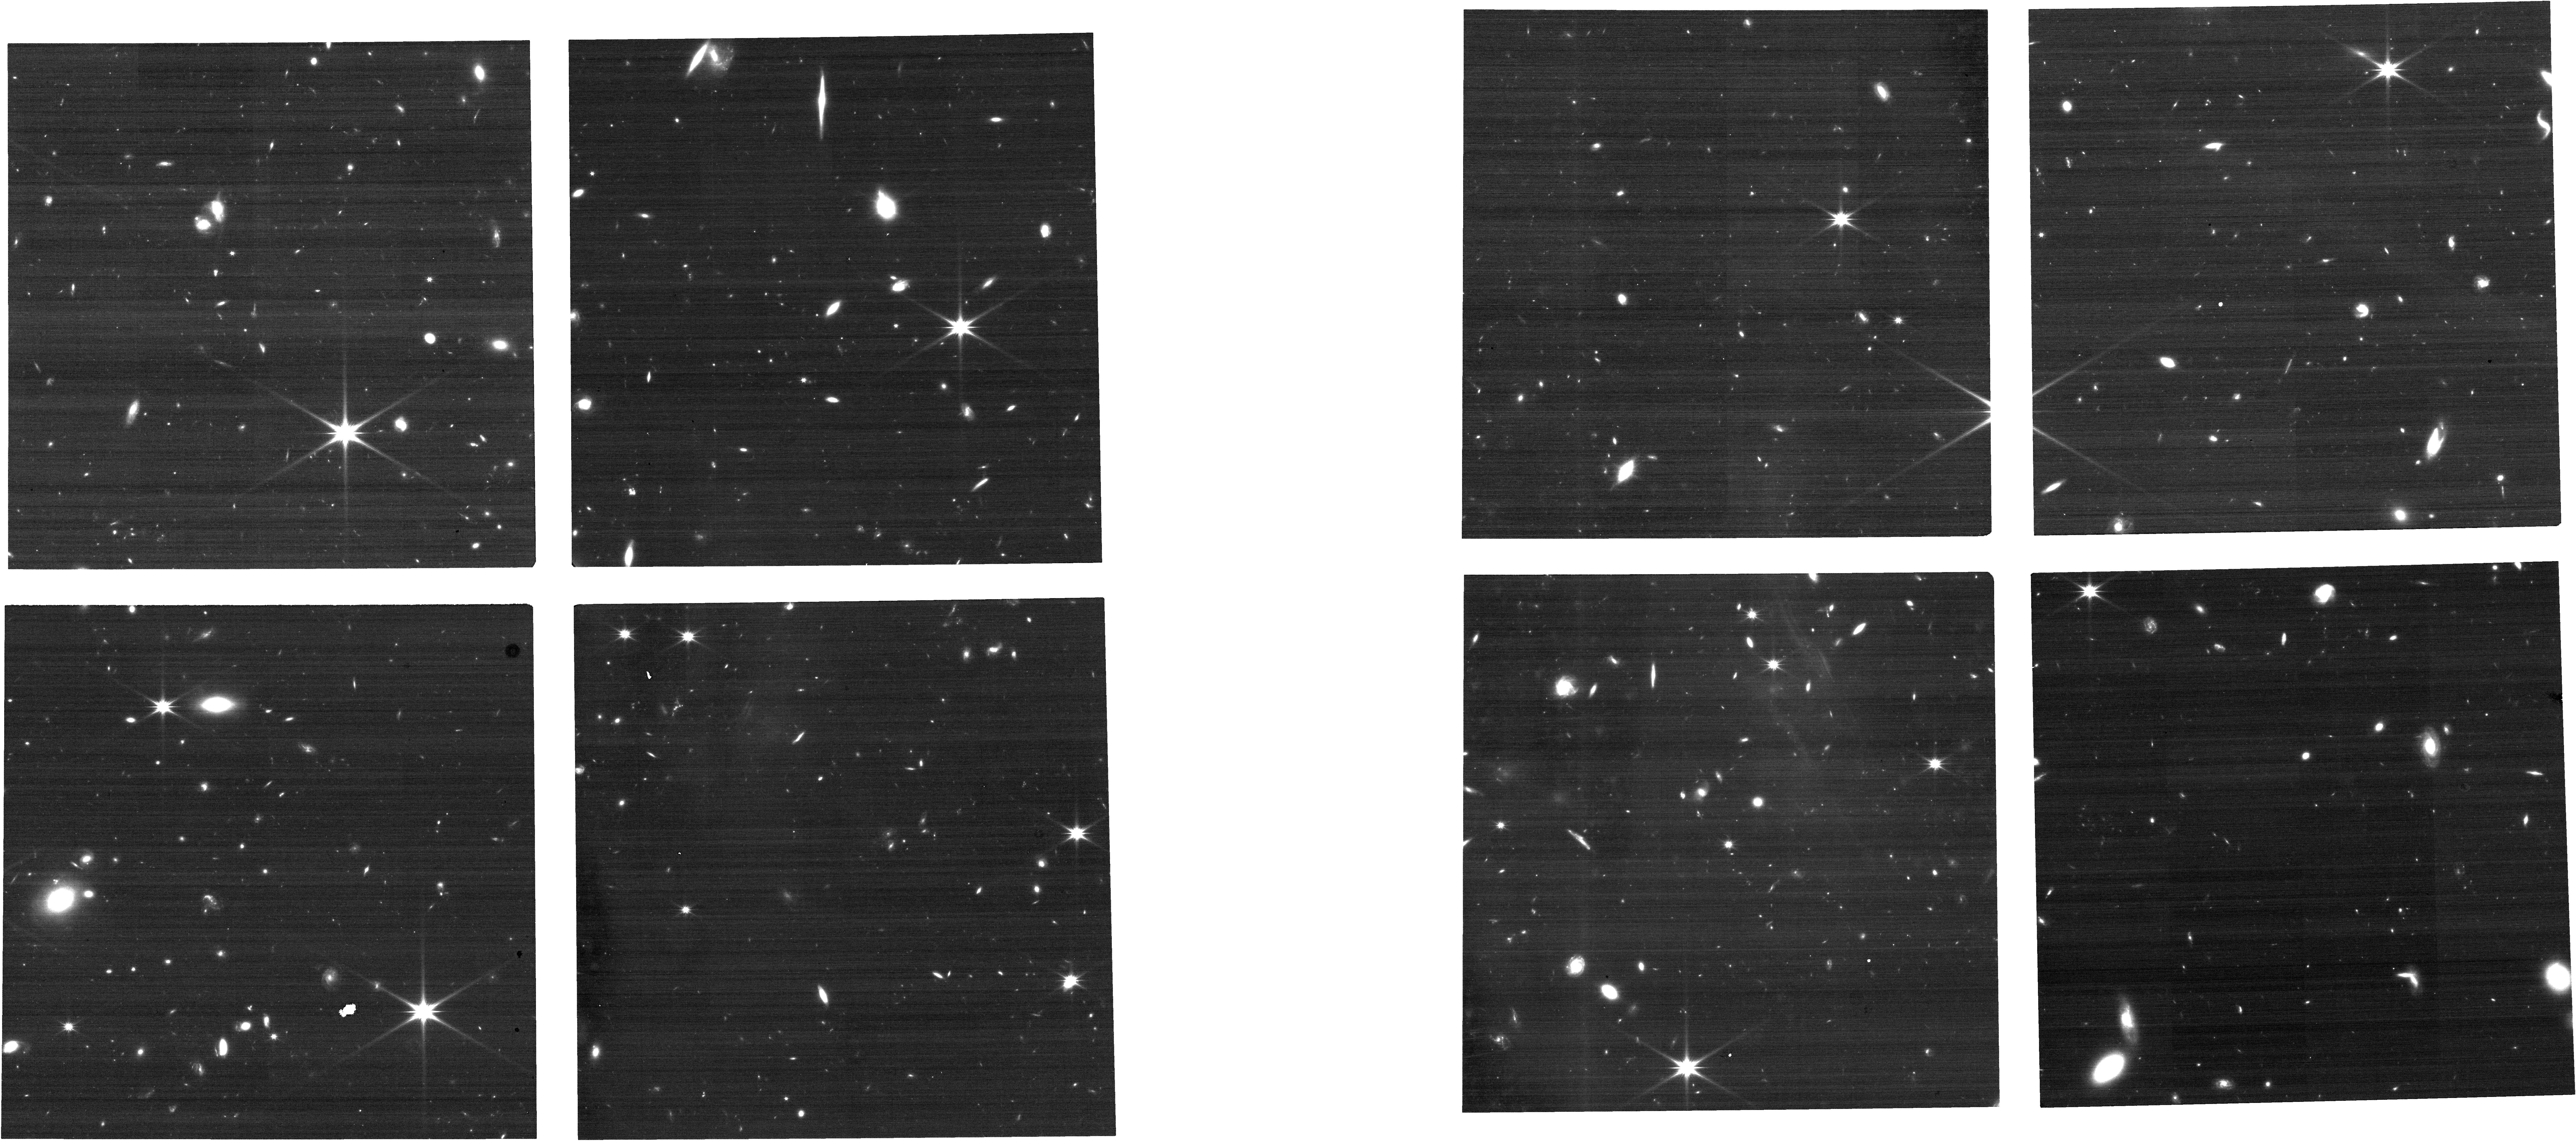
Target: ECLIPTIC-TARGET2-V2. Instrument: NIRCAM. Filter: F150W2. Exposure: 13 min. Observation ID: jw01410-o112_t072_nircam_clear-f150w2

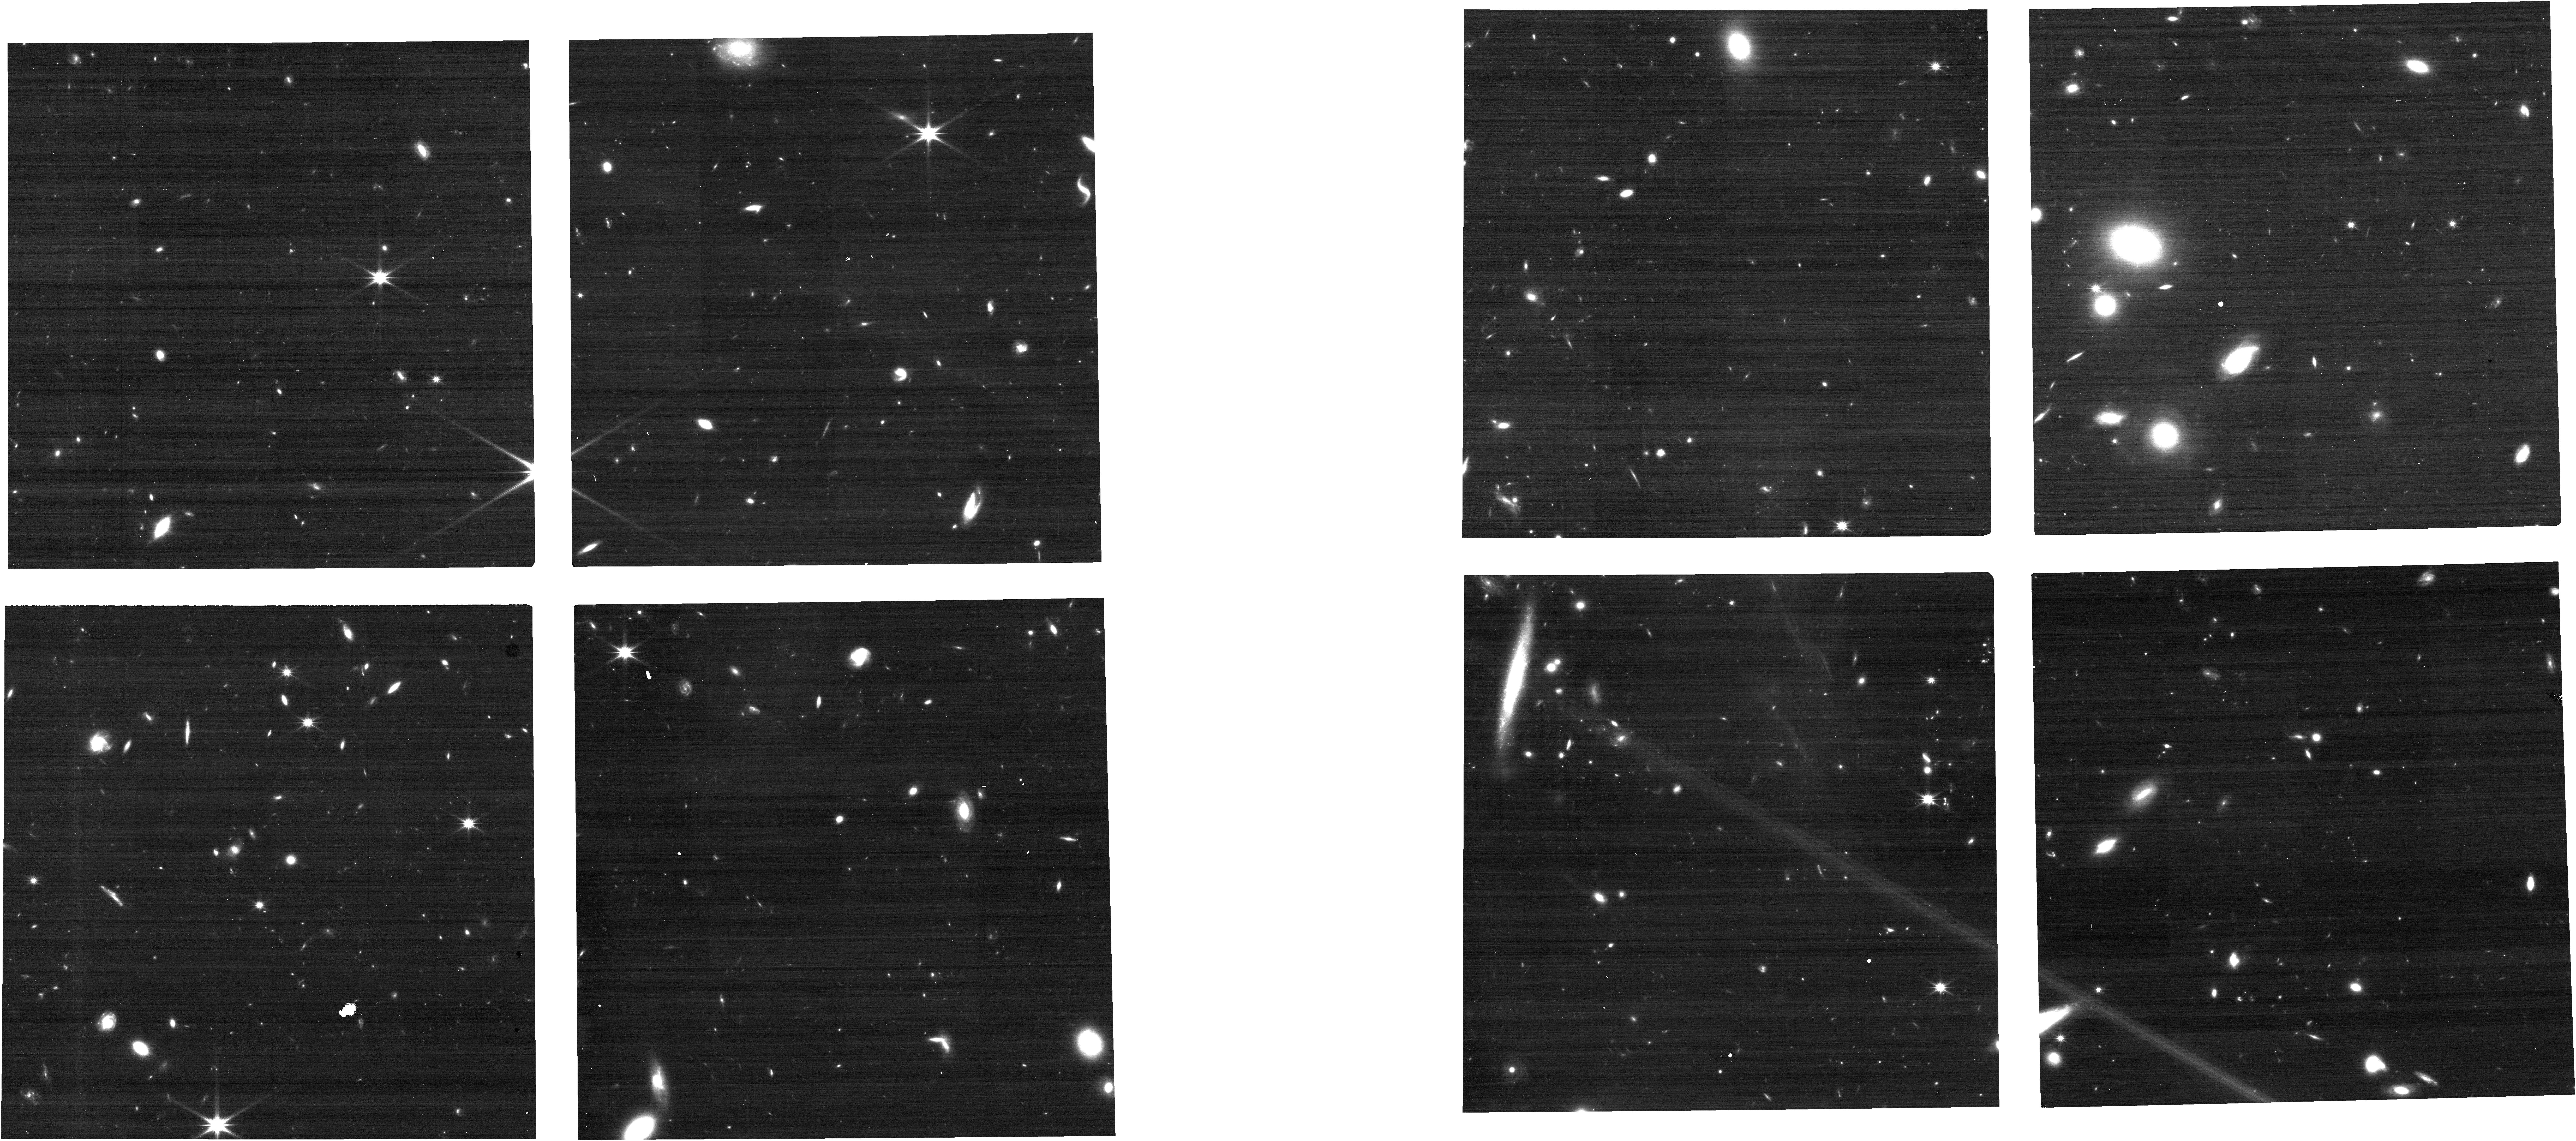
Target: ECLIPTIC-TARGET3. Instrument: NIRCAM. Filter: F150W2. Exposure: 9 min. Observation ID: jw01410-o113_t065_nircam_clear-f150w2

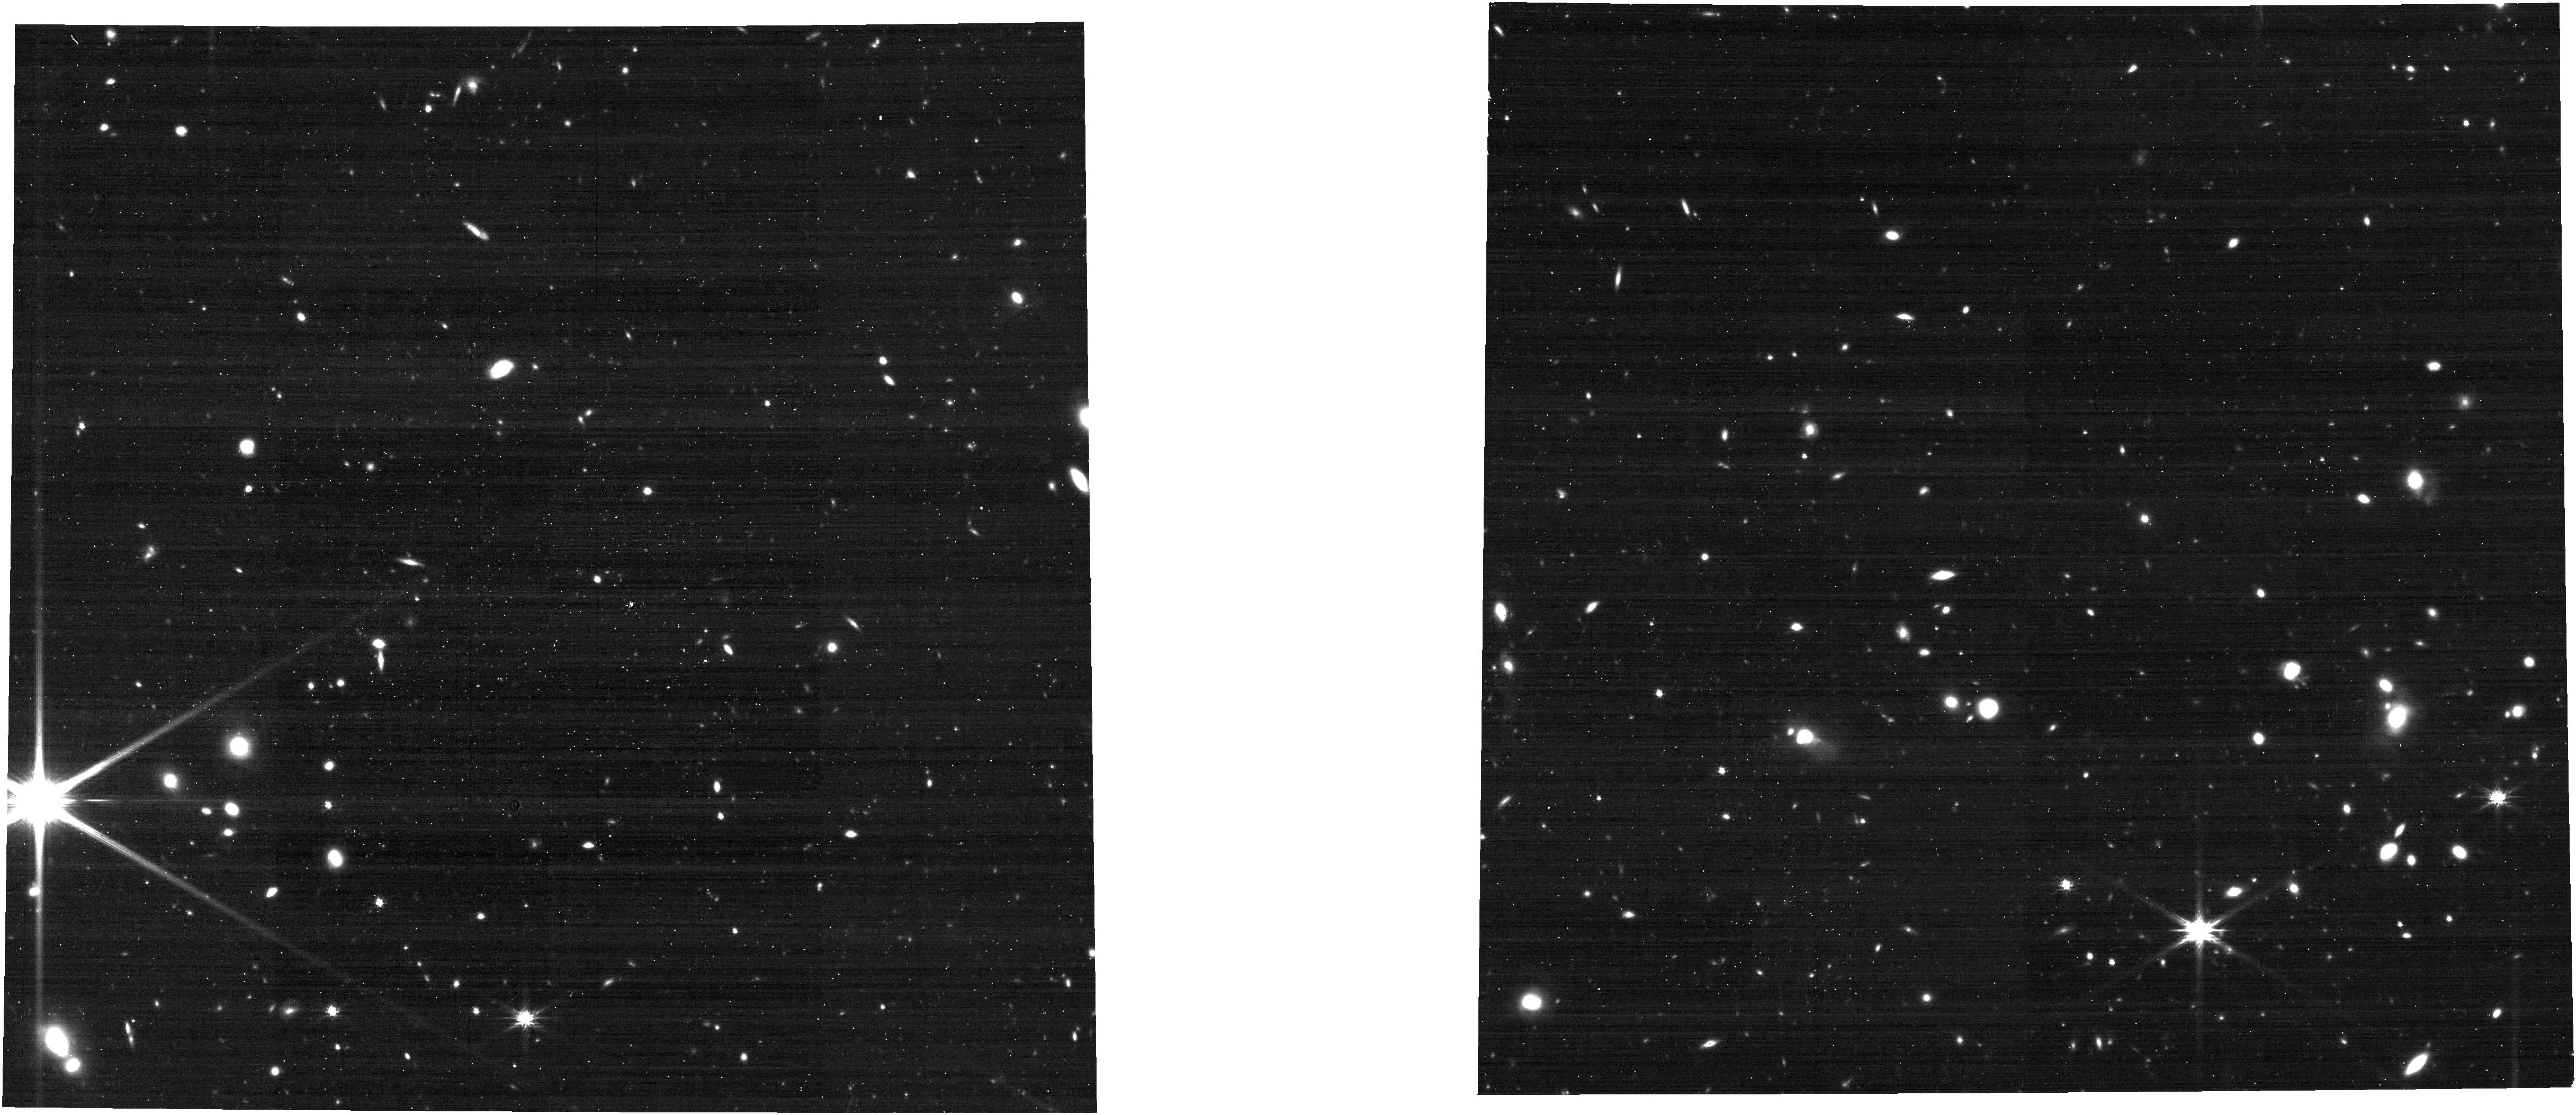
Target: ECLIPTIC-TARGET. Instrument: NIRCAM. Filter: F277W. Exposure: 9 min. Observation ID: jw01410-o075_t057_nircam_clear-f277w

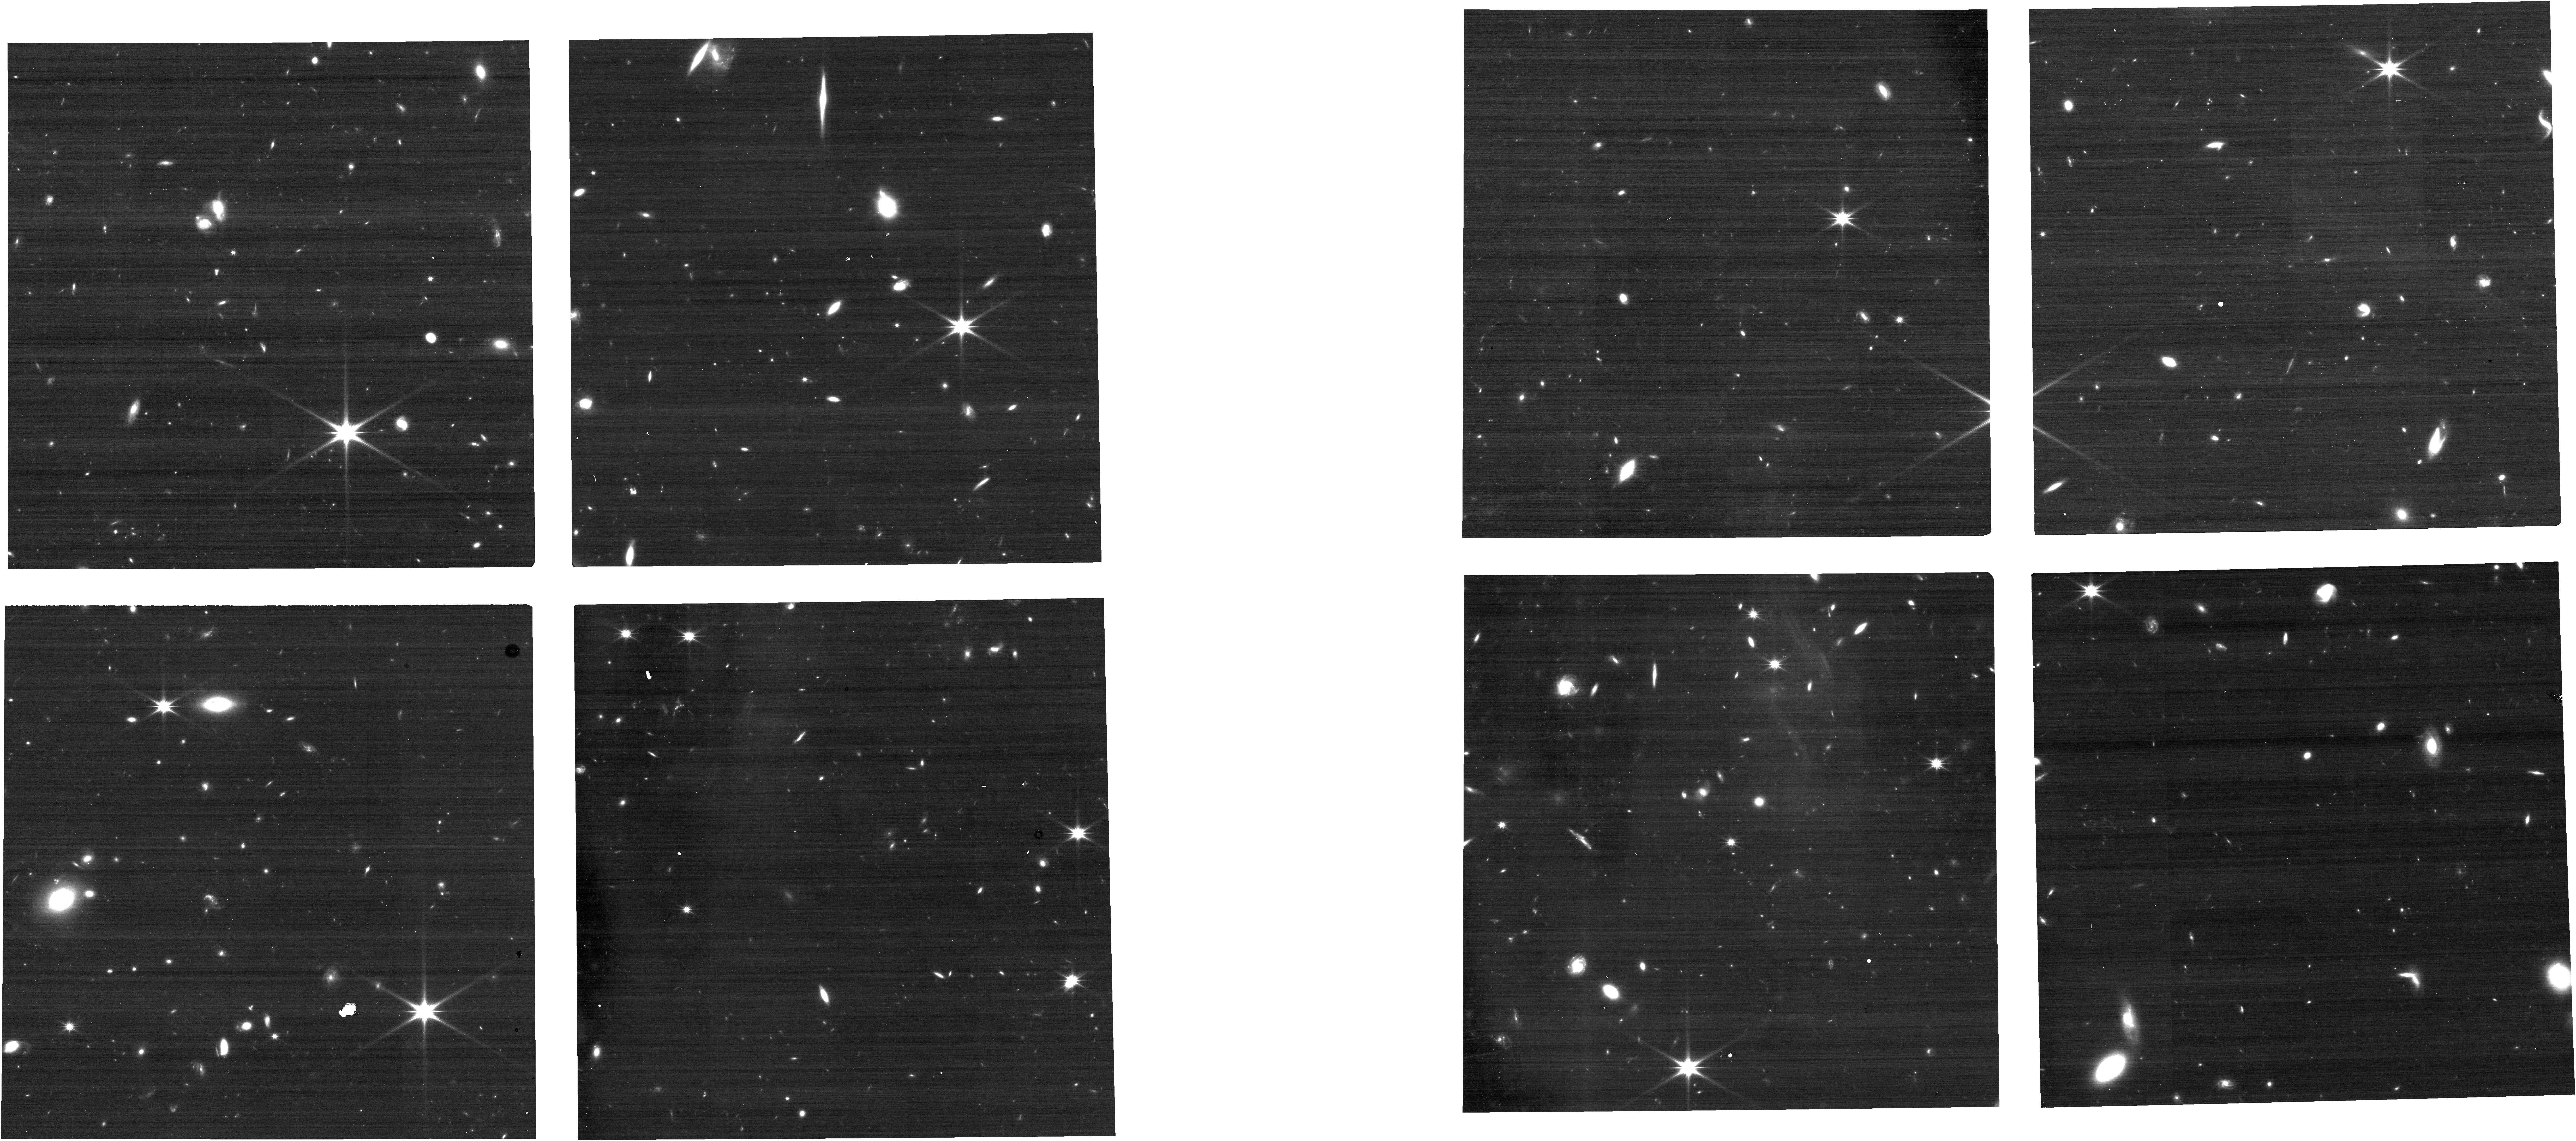
Target: ECLIPTIC-TARGET2-V2. Instrument: NIRCAM. Filter: F150W2. Exposure: 9 min. Observation ID: jw01410-o111_t072_nircam_clear-f150w2

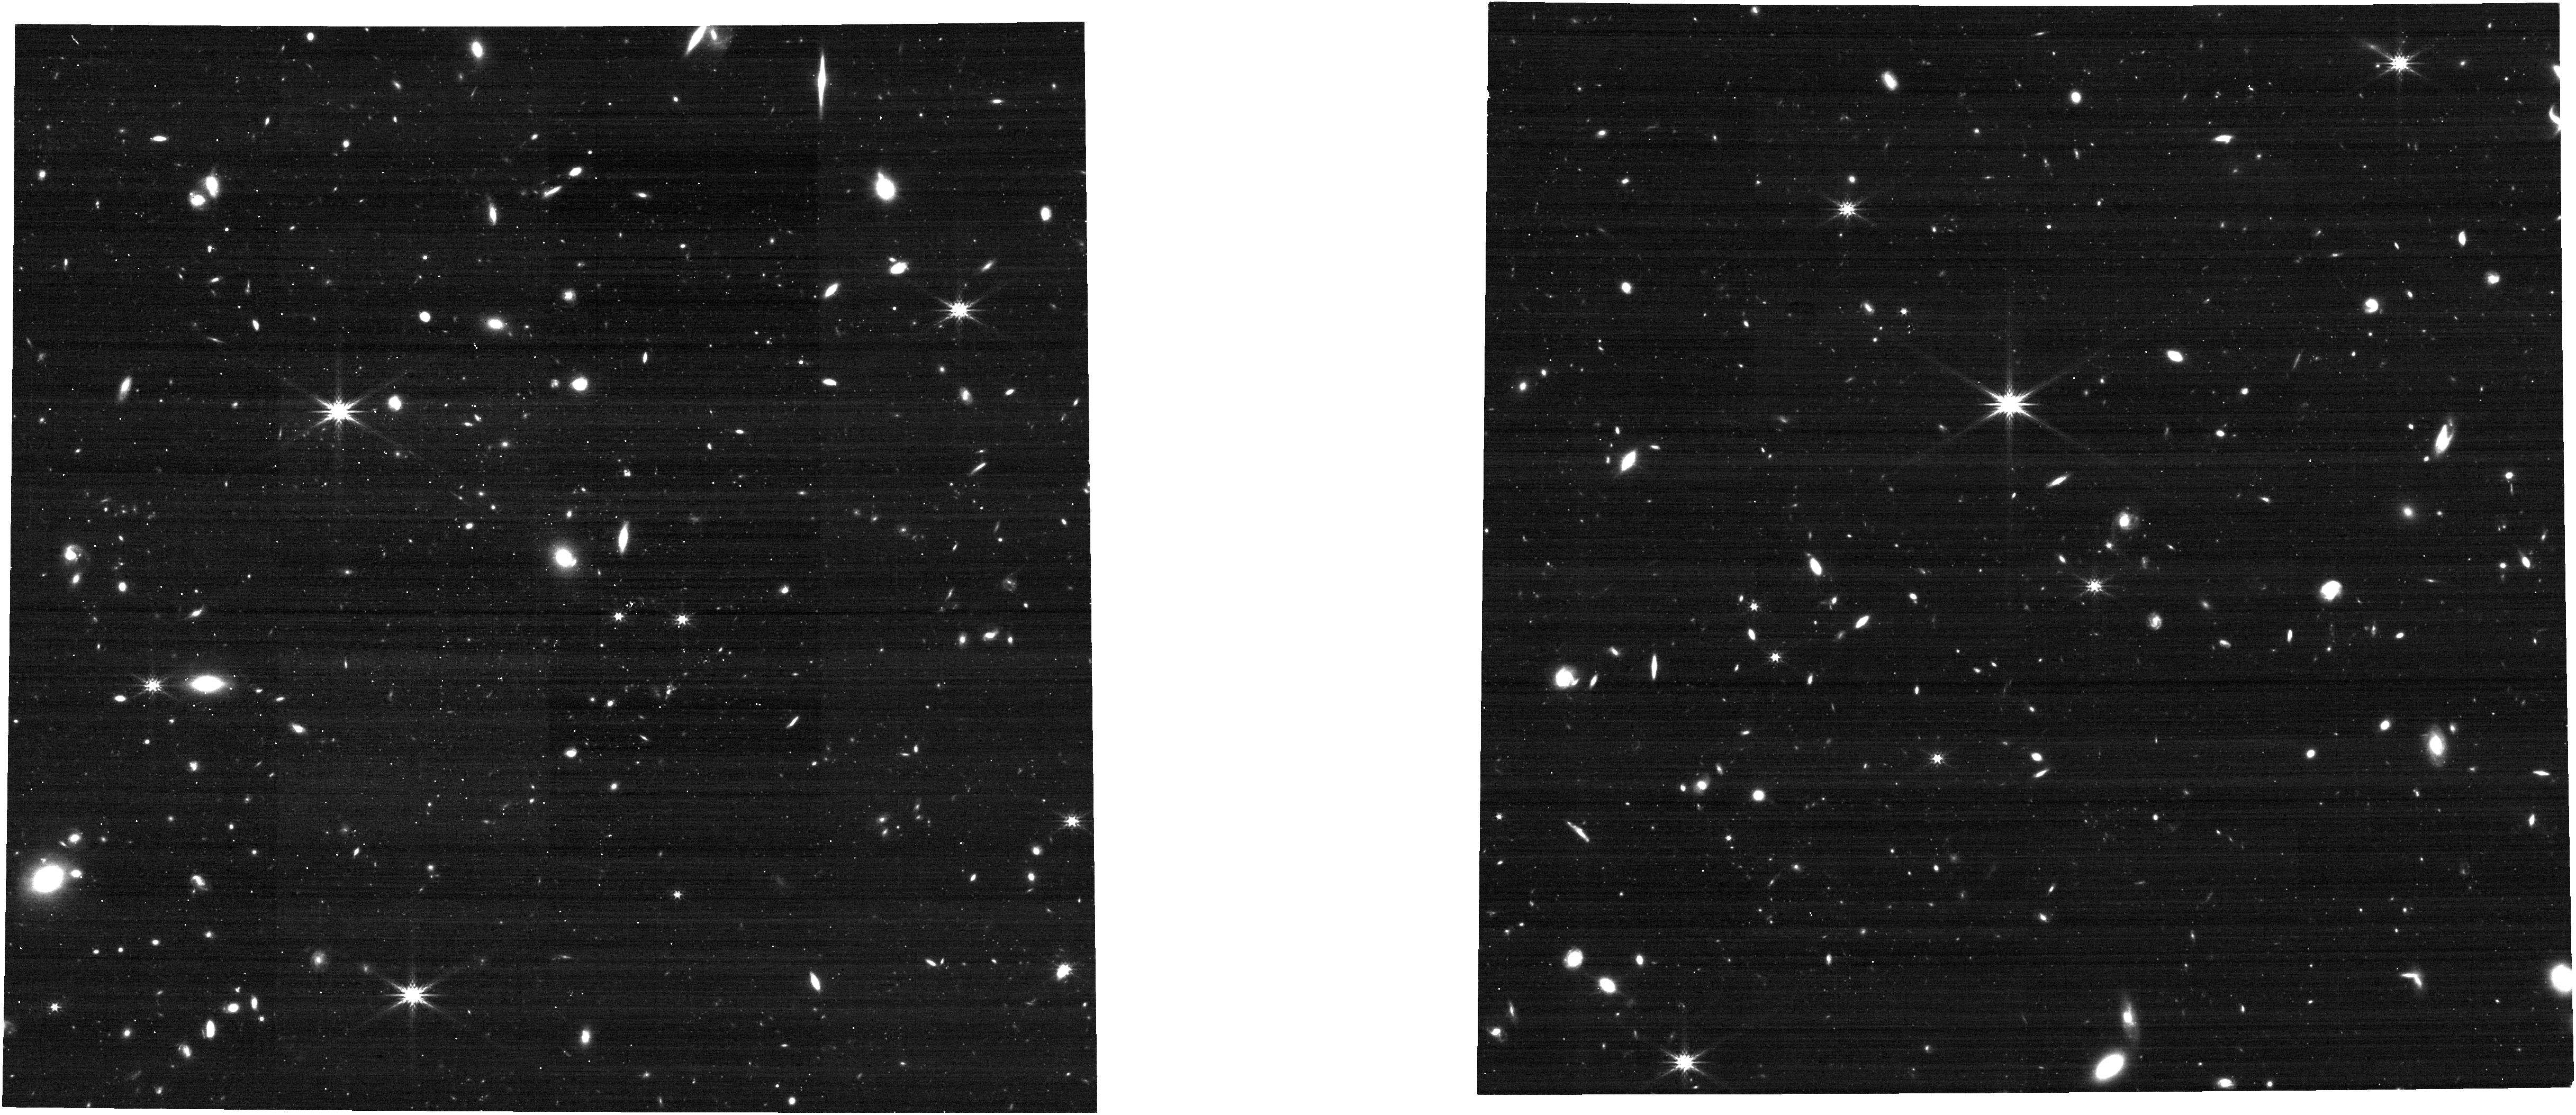
Target: ECLIPTIC-TARGET2-V2. Instrument: NIRCAM. Filter: F277W. Exposure: 13 min. Observation ID: jw01410-o112_t072_nircam_clear-f277w

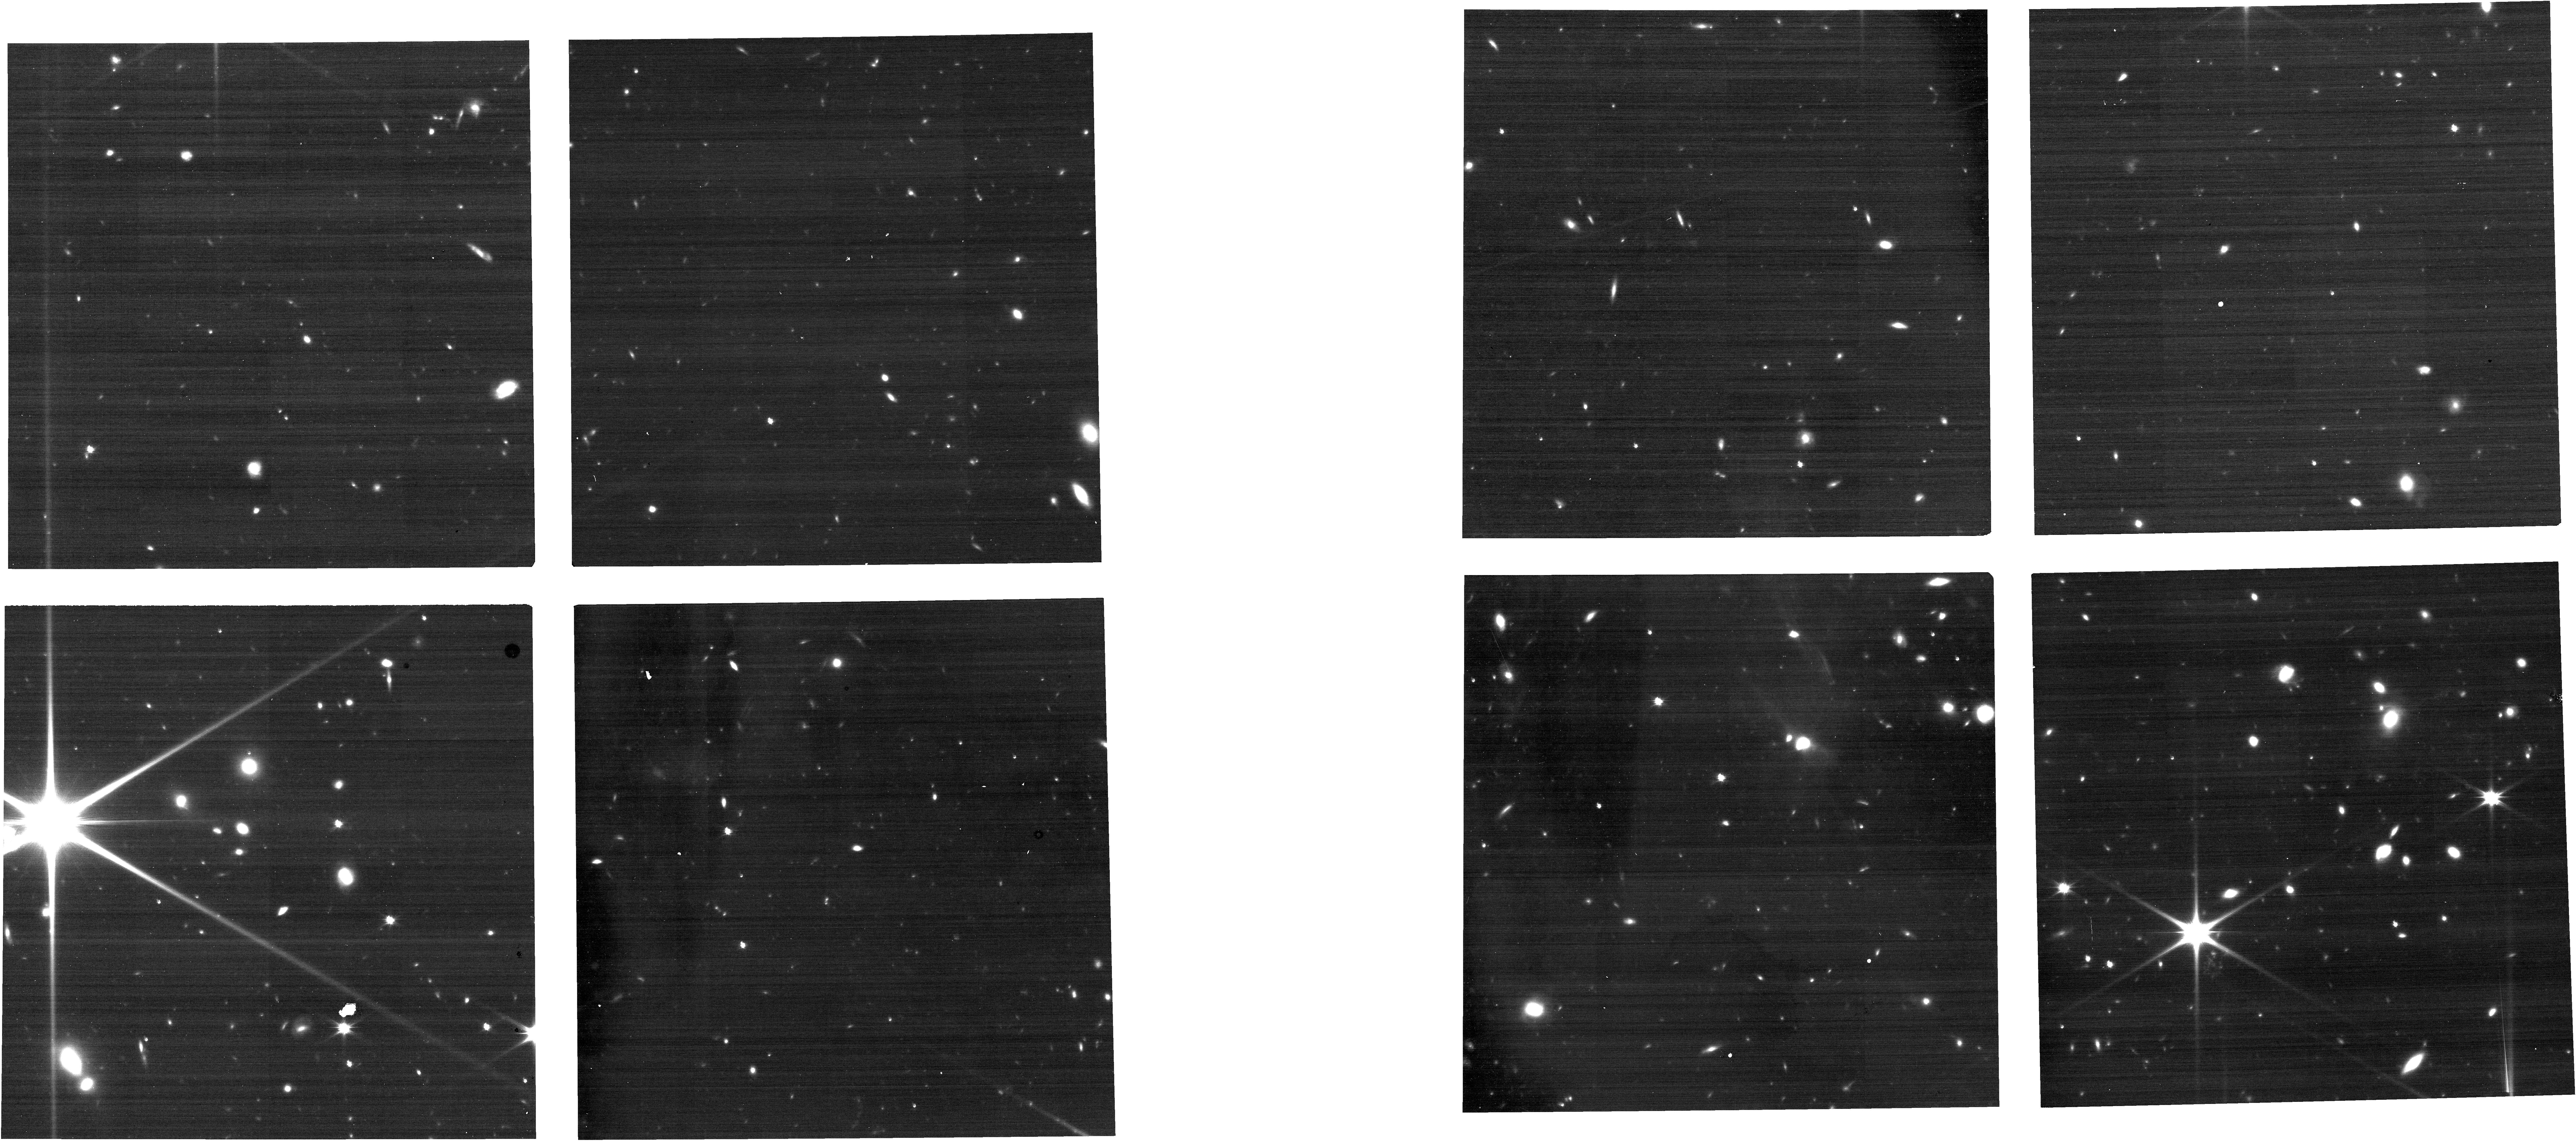
Target: ECLIPTIC-TARGET. Instrument: NIRCAM. Filter: F150W2. Exposure: 9 min. Observation ID: jw01410-o075_t057_nircam_clear-f150w2

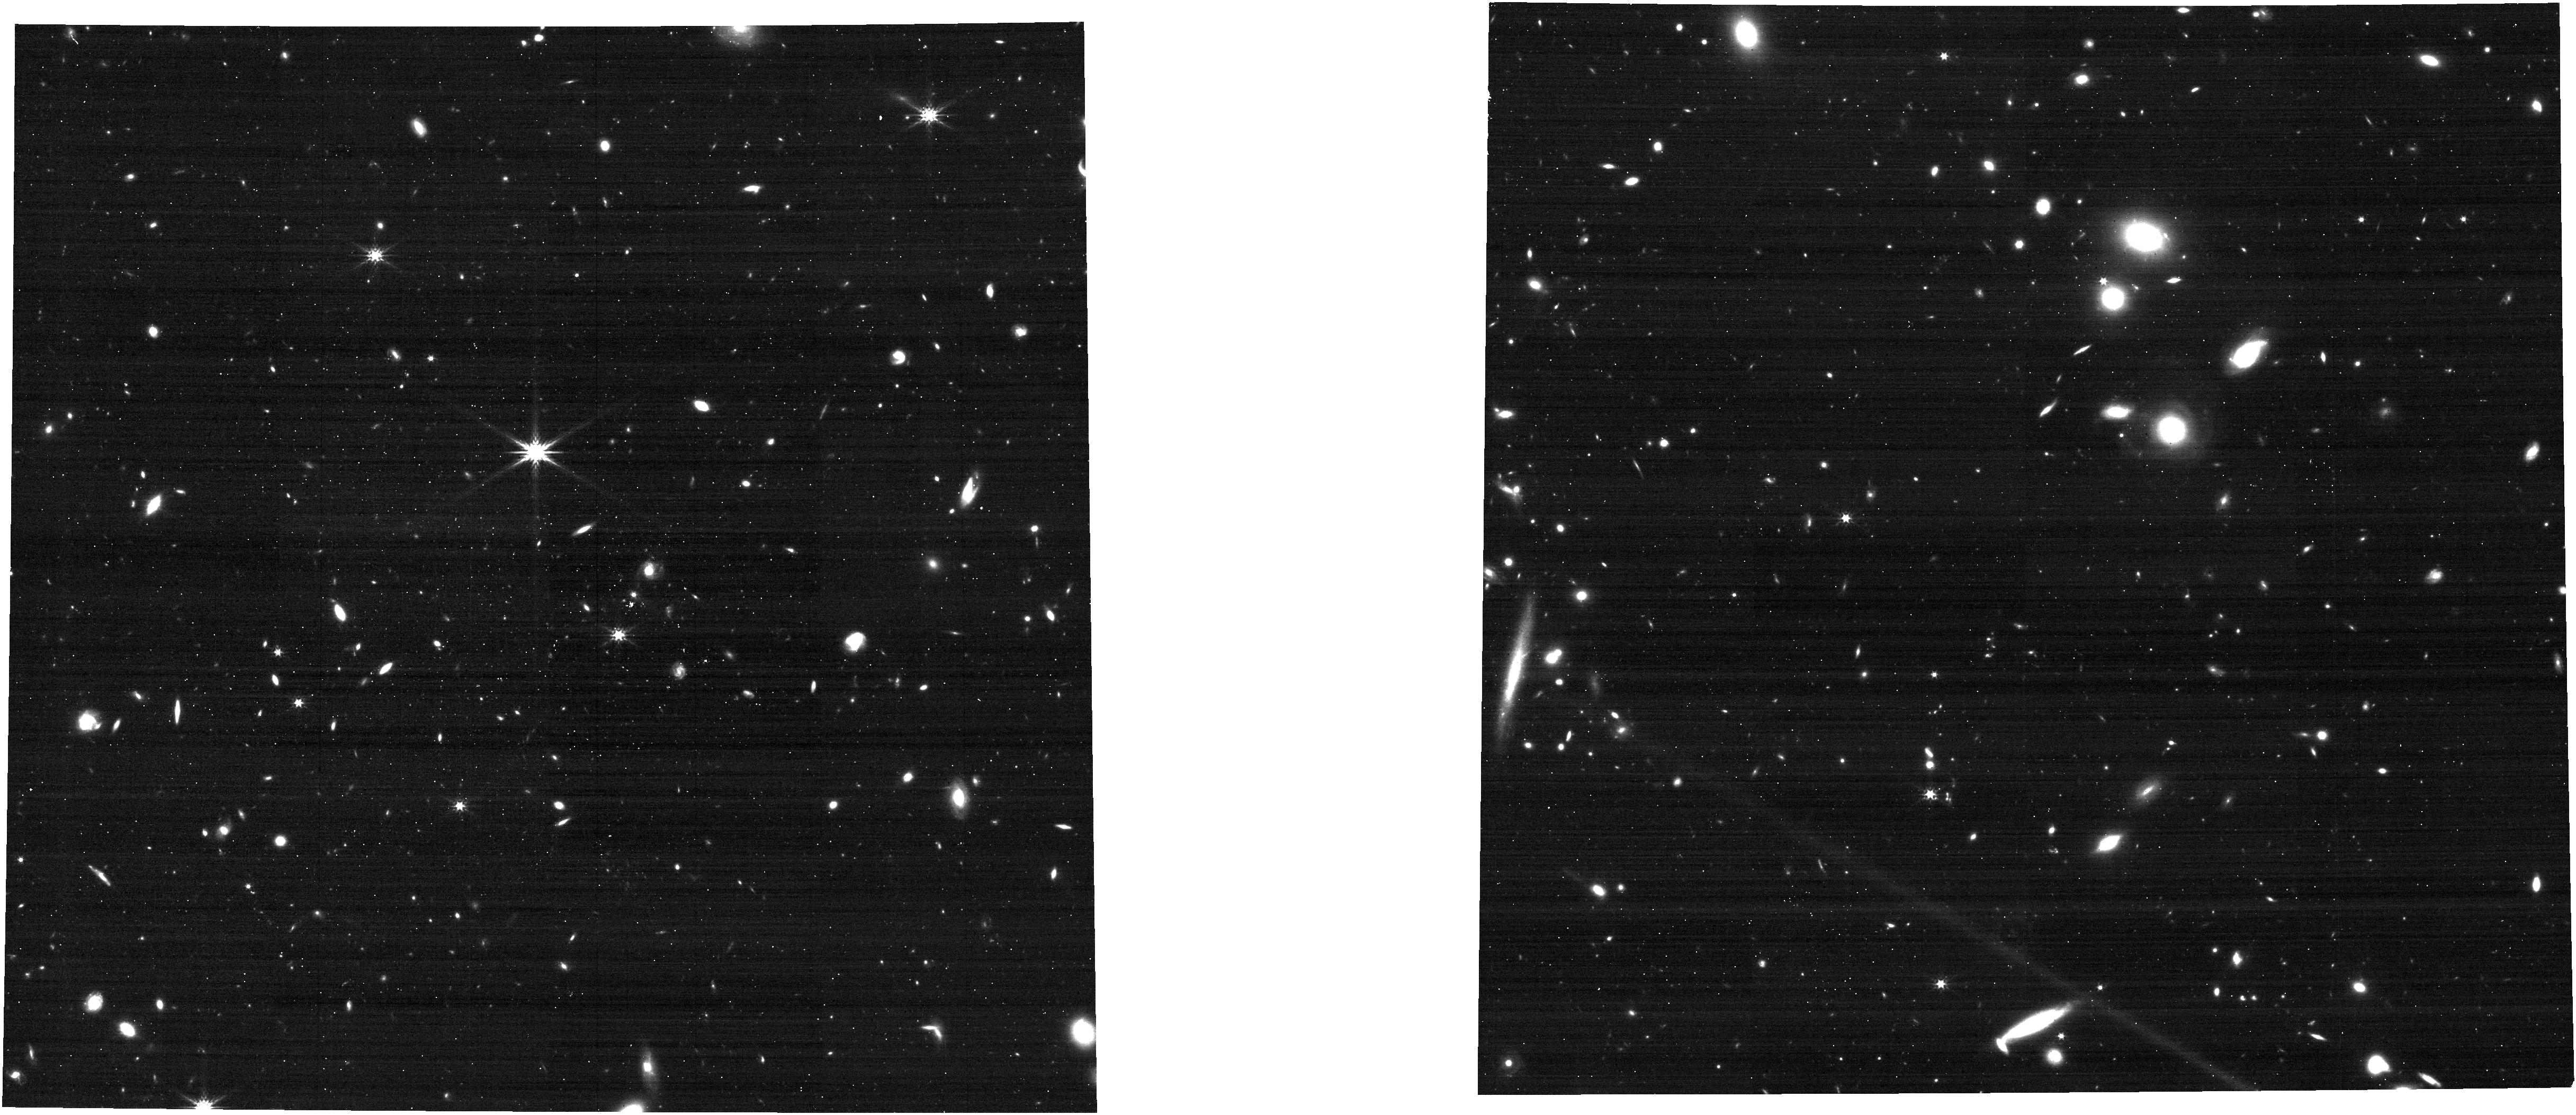
Target: ECLIPTIC-TARGET3. Instrument: NIRCAM. Filter: F277W. Exposure: 9 min. Observation ID: jw01410-o113_t065_nircam_clear-f277w

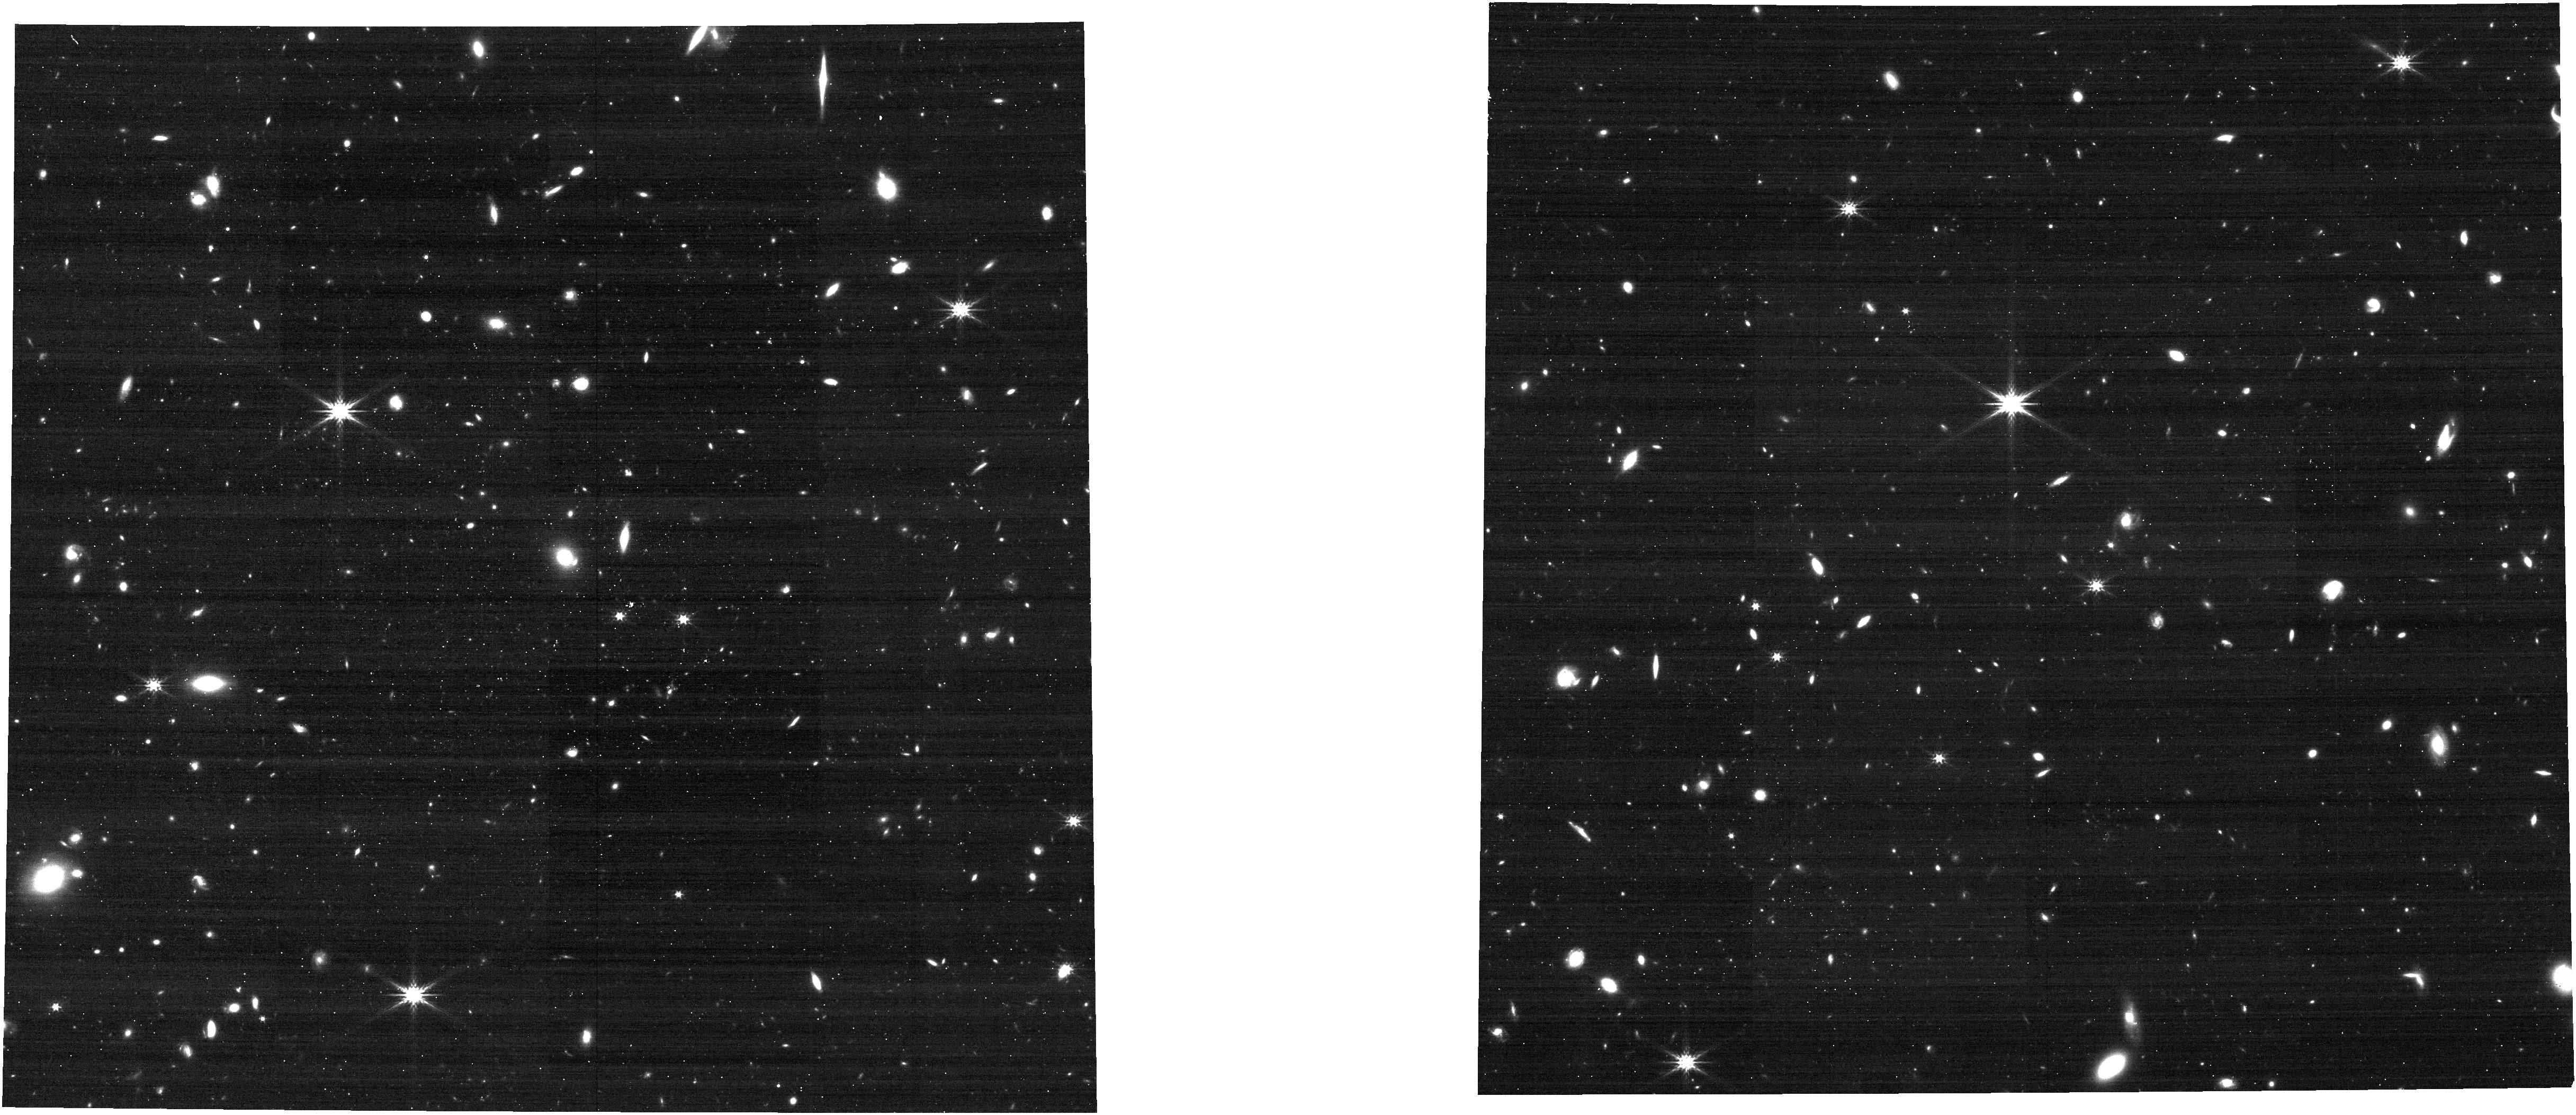
Target: ECLIPTIC-TARGET2-V2. Instrument: NIRCAM. Filter: F277W. Exposure: 9 min. Observation ID: jw01410-o111_t072_nircam_clear-f277w

LOS-2 ACS Fine Guidance Control Verification (PI: Nelan, Edmund)

Verify the ability for the JWST Attitude Control System to execute Fine Guidance Control with FGS in Track prior to Global Alignment. The guide star and "science target star" will most likely be the same stars used in the Global Alignment OTE-07, which is the next science observation following this proposal. Because the performance of the FGS at the time this proposal executes may be impaired due to the temperature of the FSM (heaters having been recentyly turned off) and the temperature of the FGS (due to uncertainty in the progress of OTE commisioning and uncertainty of FGS cooling curve), this proposal includes 6 sets of the original "LOS-2" observing sequence (obs1: FGS full frame image of guide star with ACS=Coarse, followed by obs2: NIRCam image of star with ACS = TRACK), each separated by 4 to 6 hours so that if the early observations fail due to warm optics and detectors, a later observation set will eventually succeed as the envirnoment cools sufficiently. Once an observation with ACS=TRACK succeeds any subsequent observations do not need to execute.